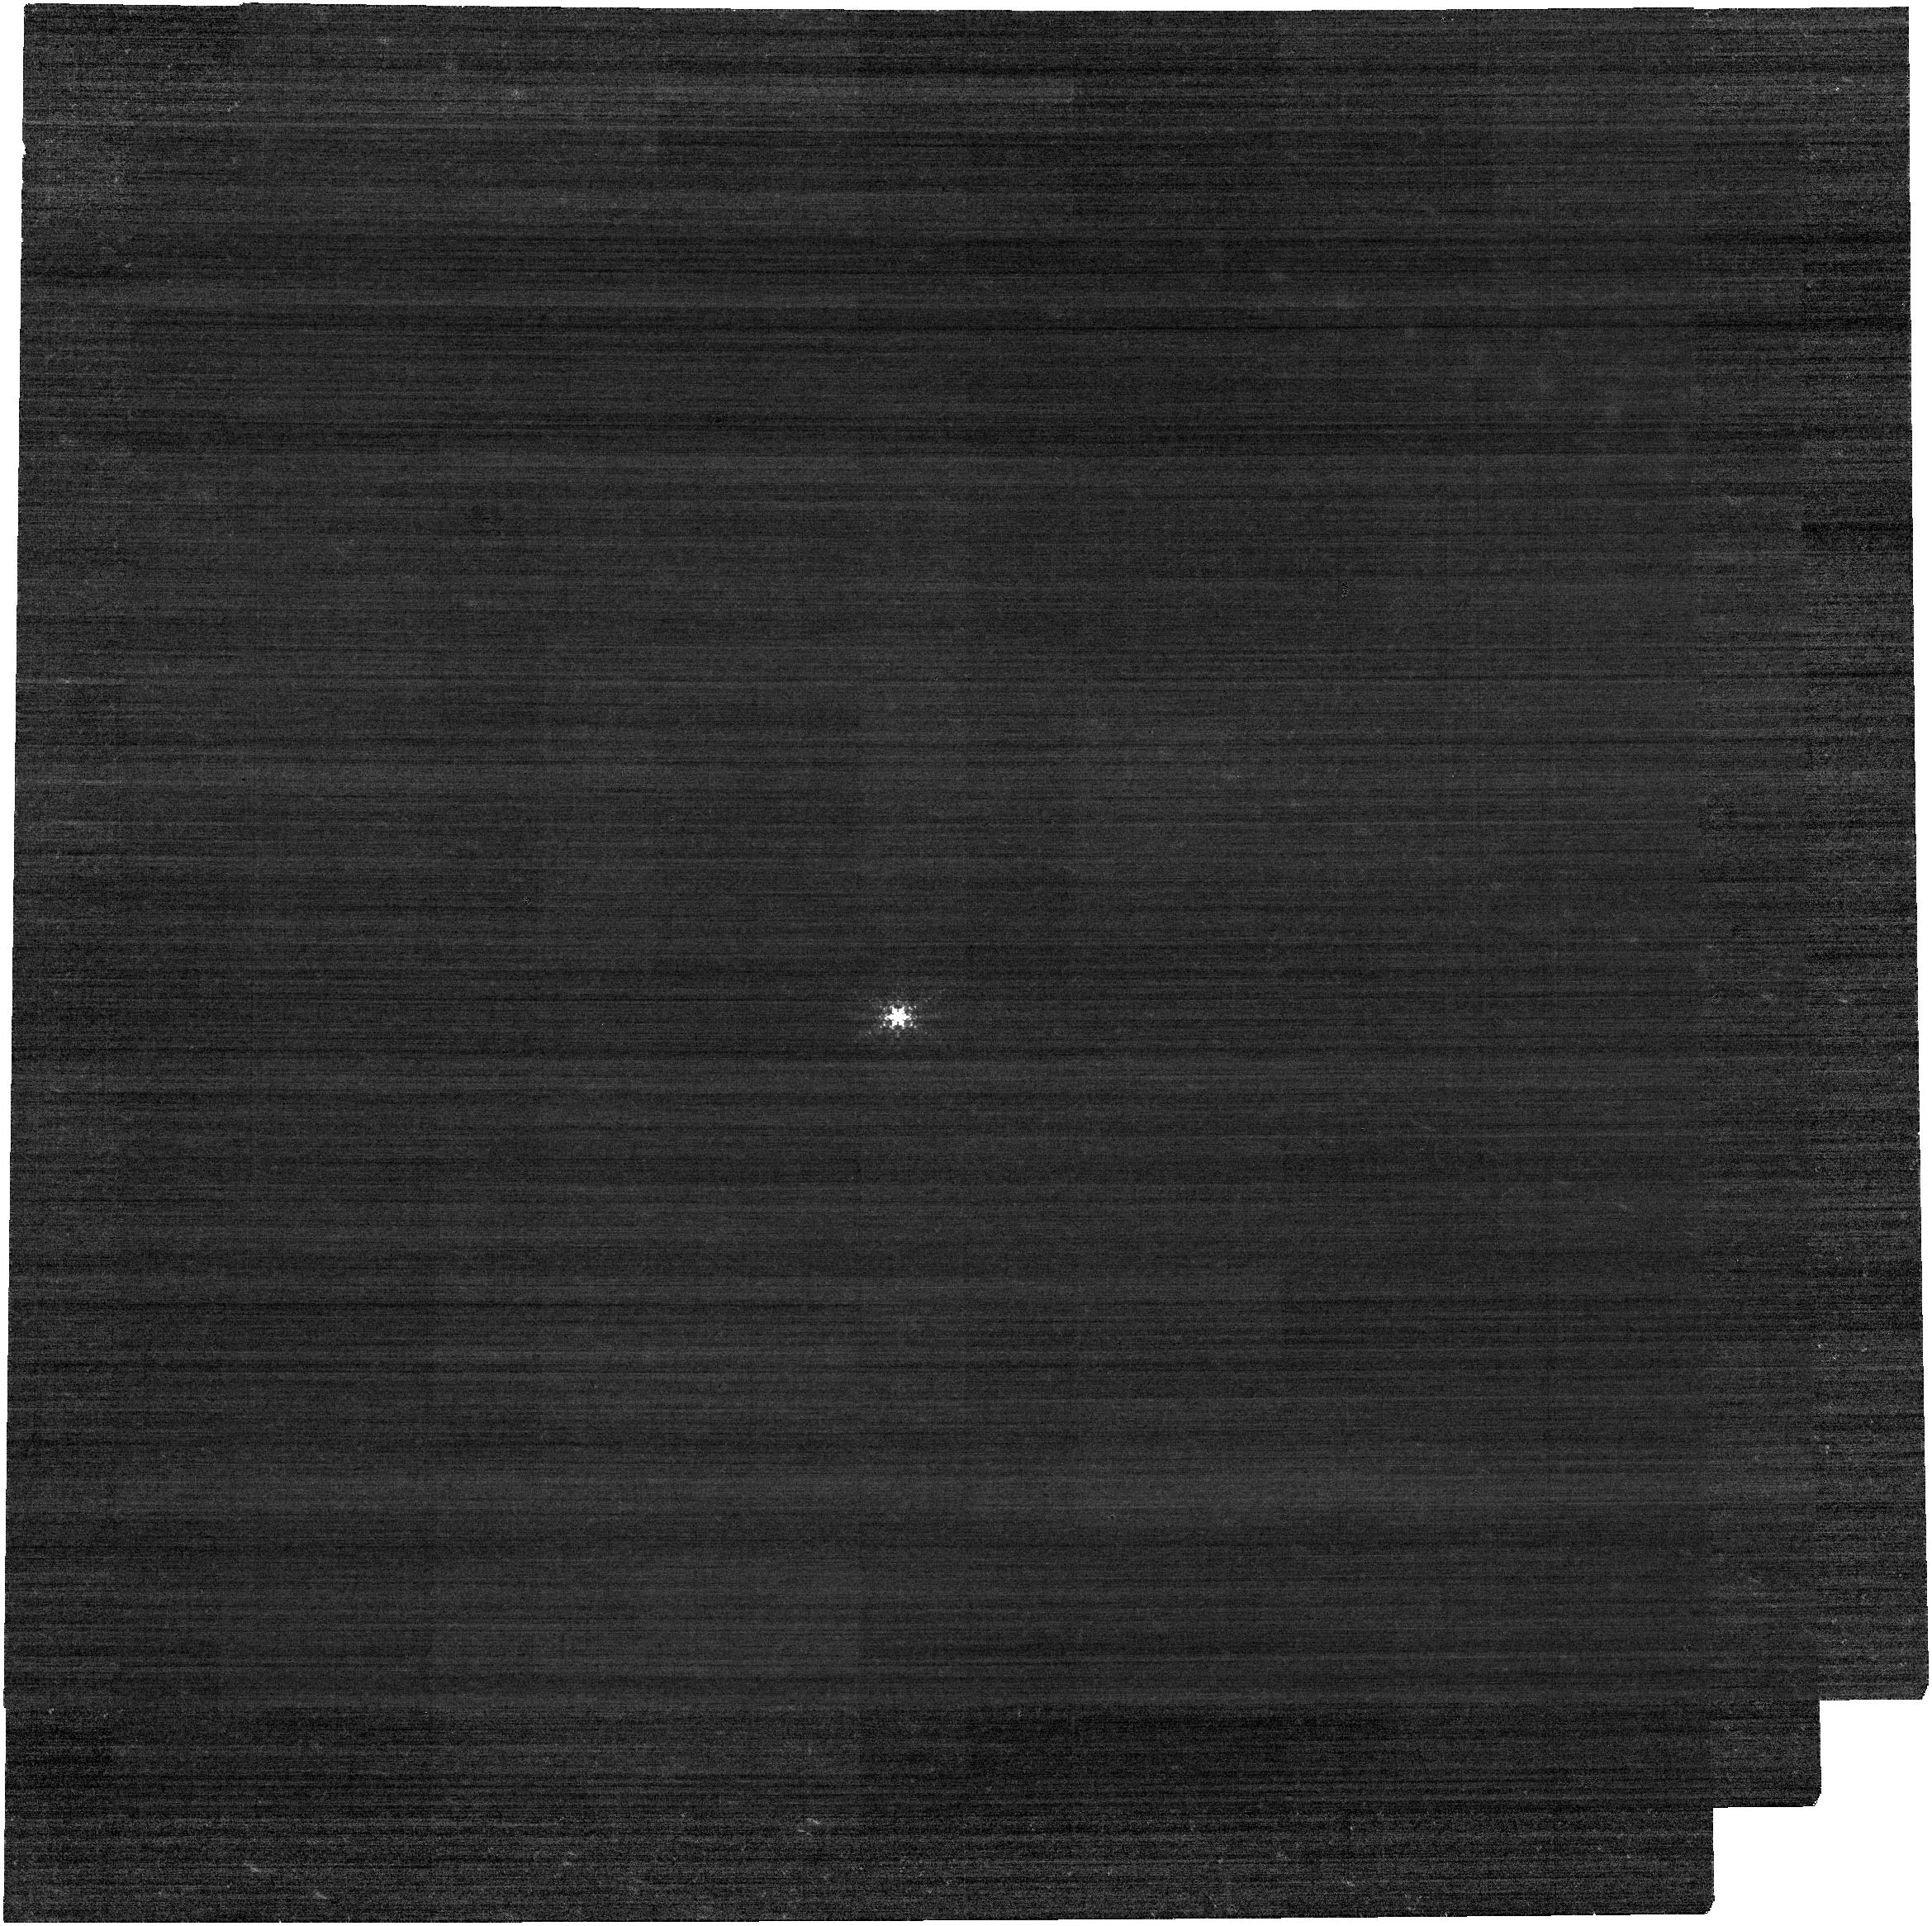
Target: STEARNS
Instrument: NIRCAM
Filter: F444W+F405N
Exposure: 11 min
Observation ID: jw01021-o003_t006_nircam_f405n-f444w

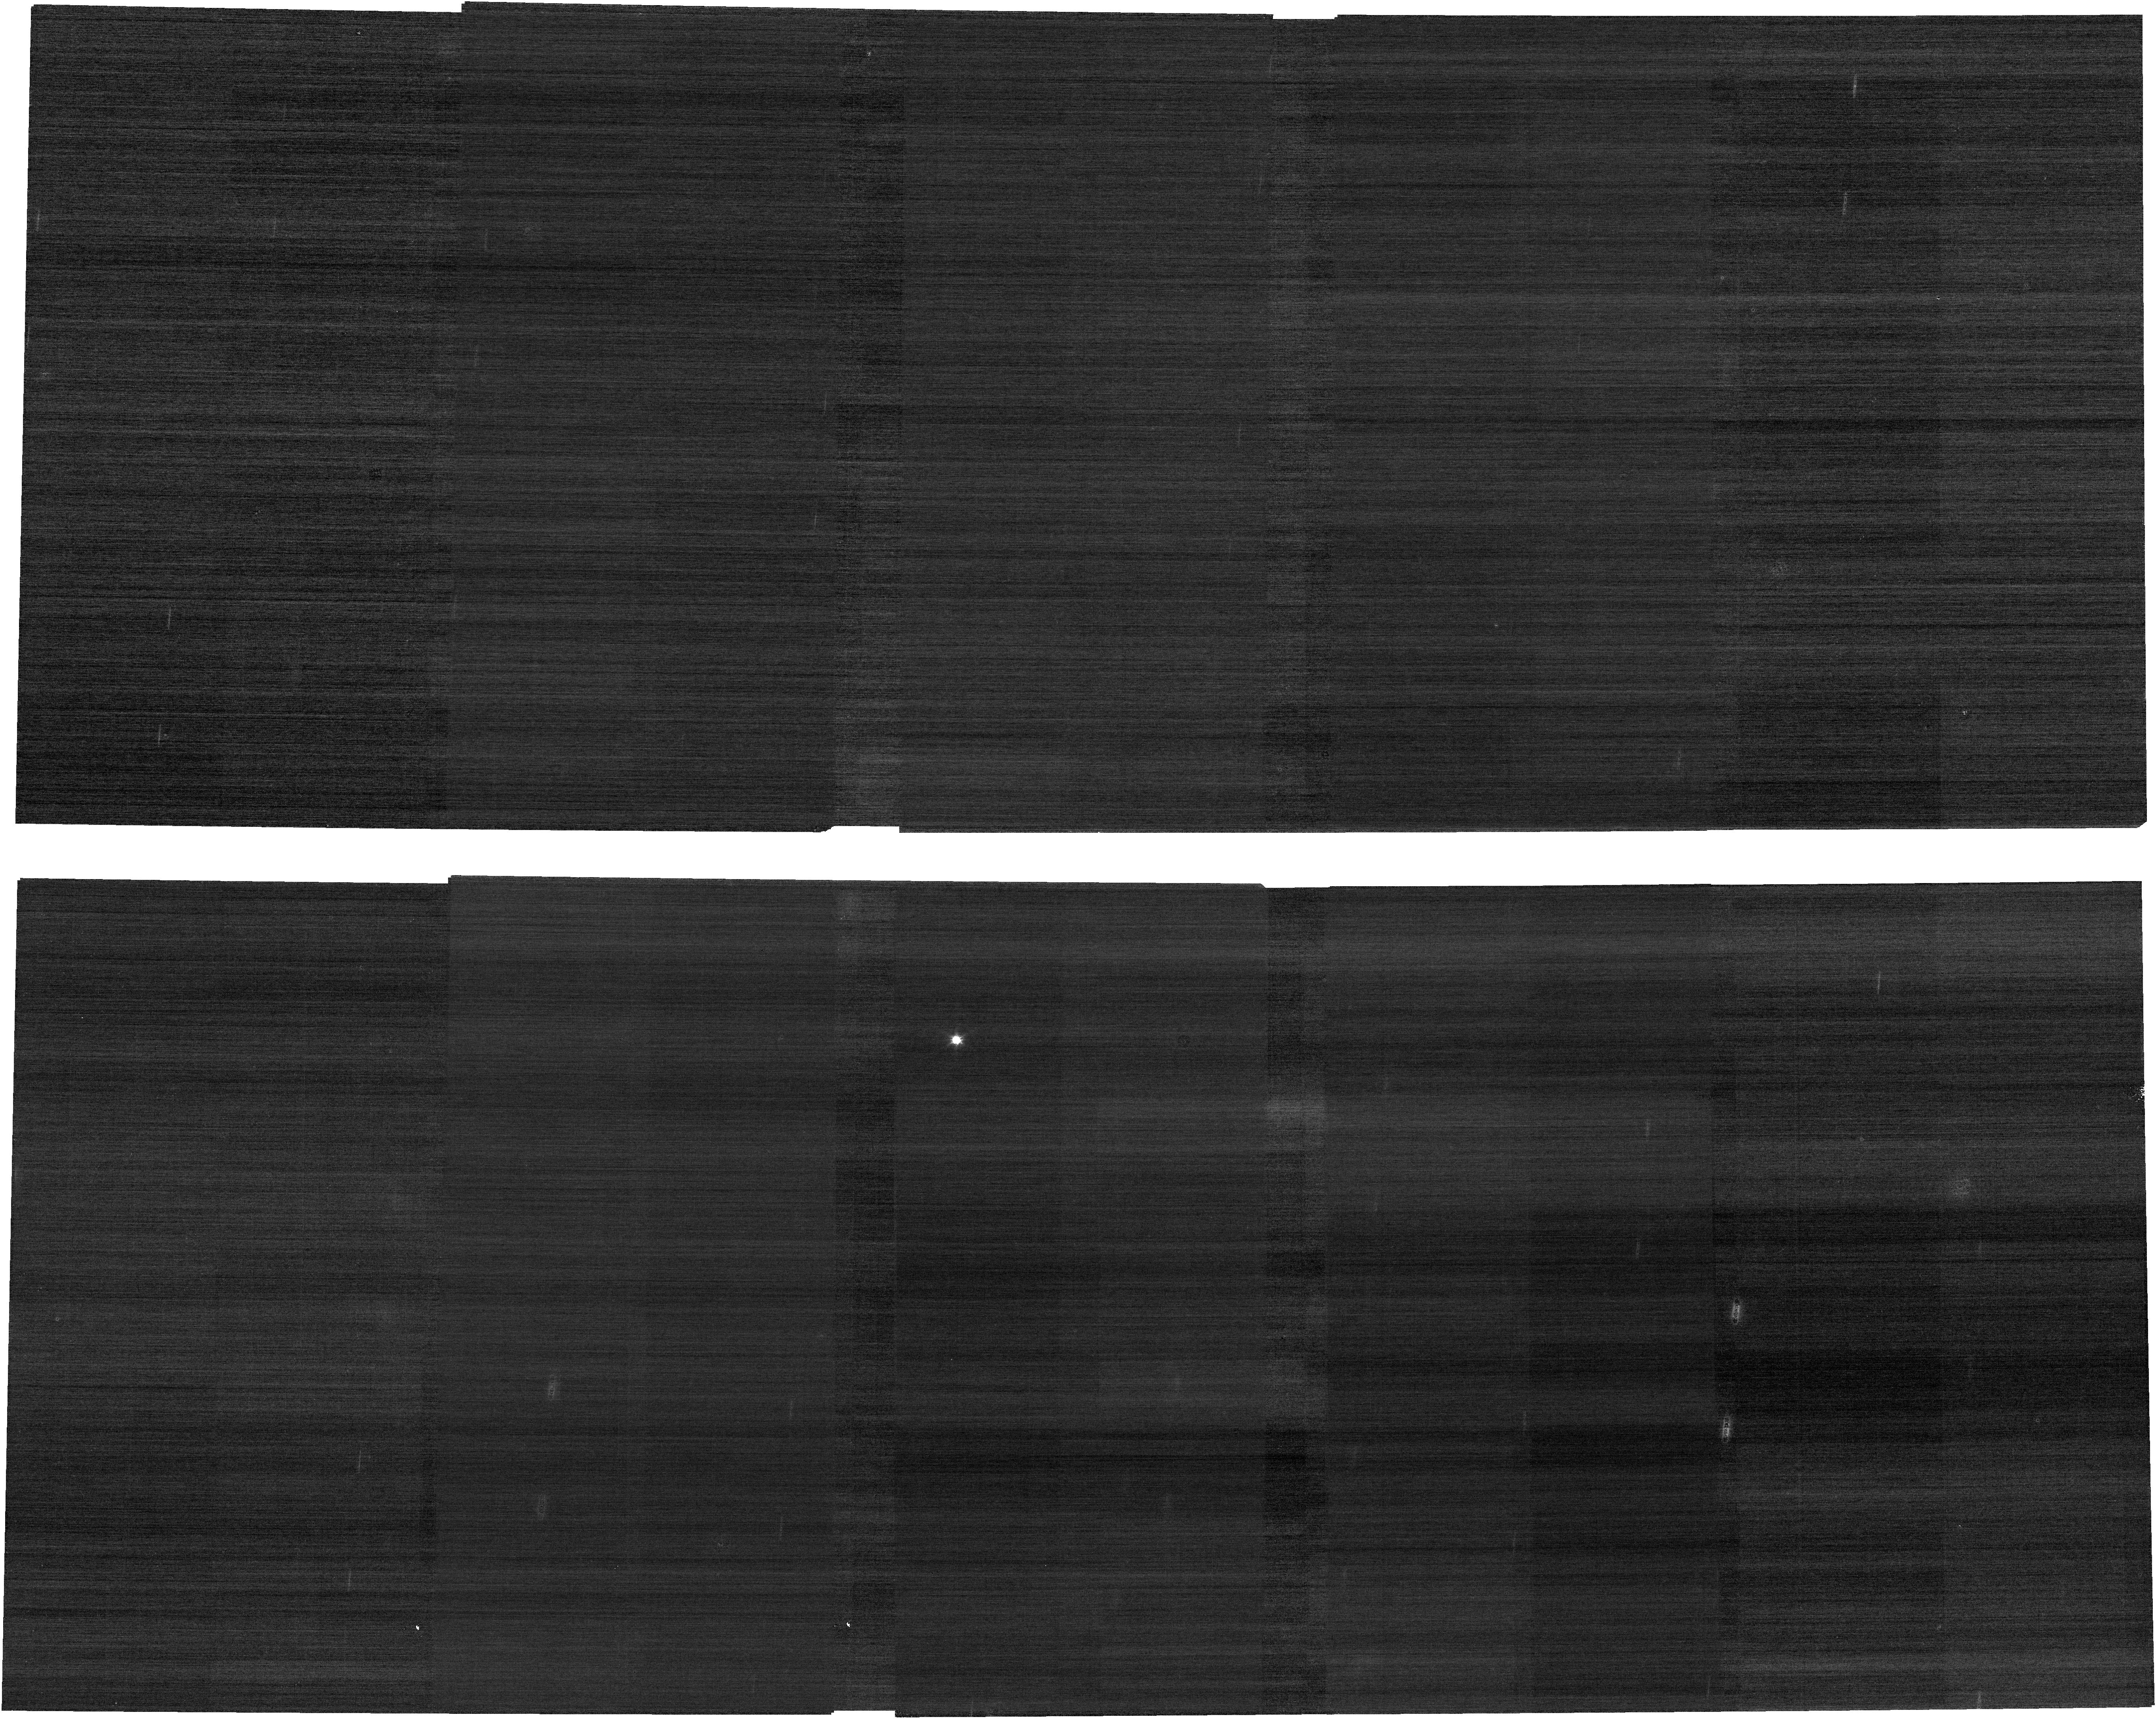
Target: WILSON-HARRINGTON
Instrument: NIRCAM
Filter: F070W
Exposure: 4 min
Observation ID: jw01021-o016_t014_nircam_clear-f070w

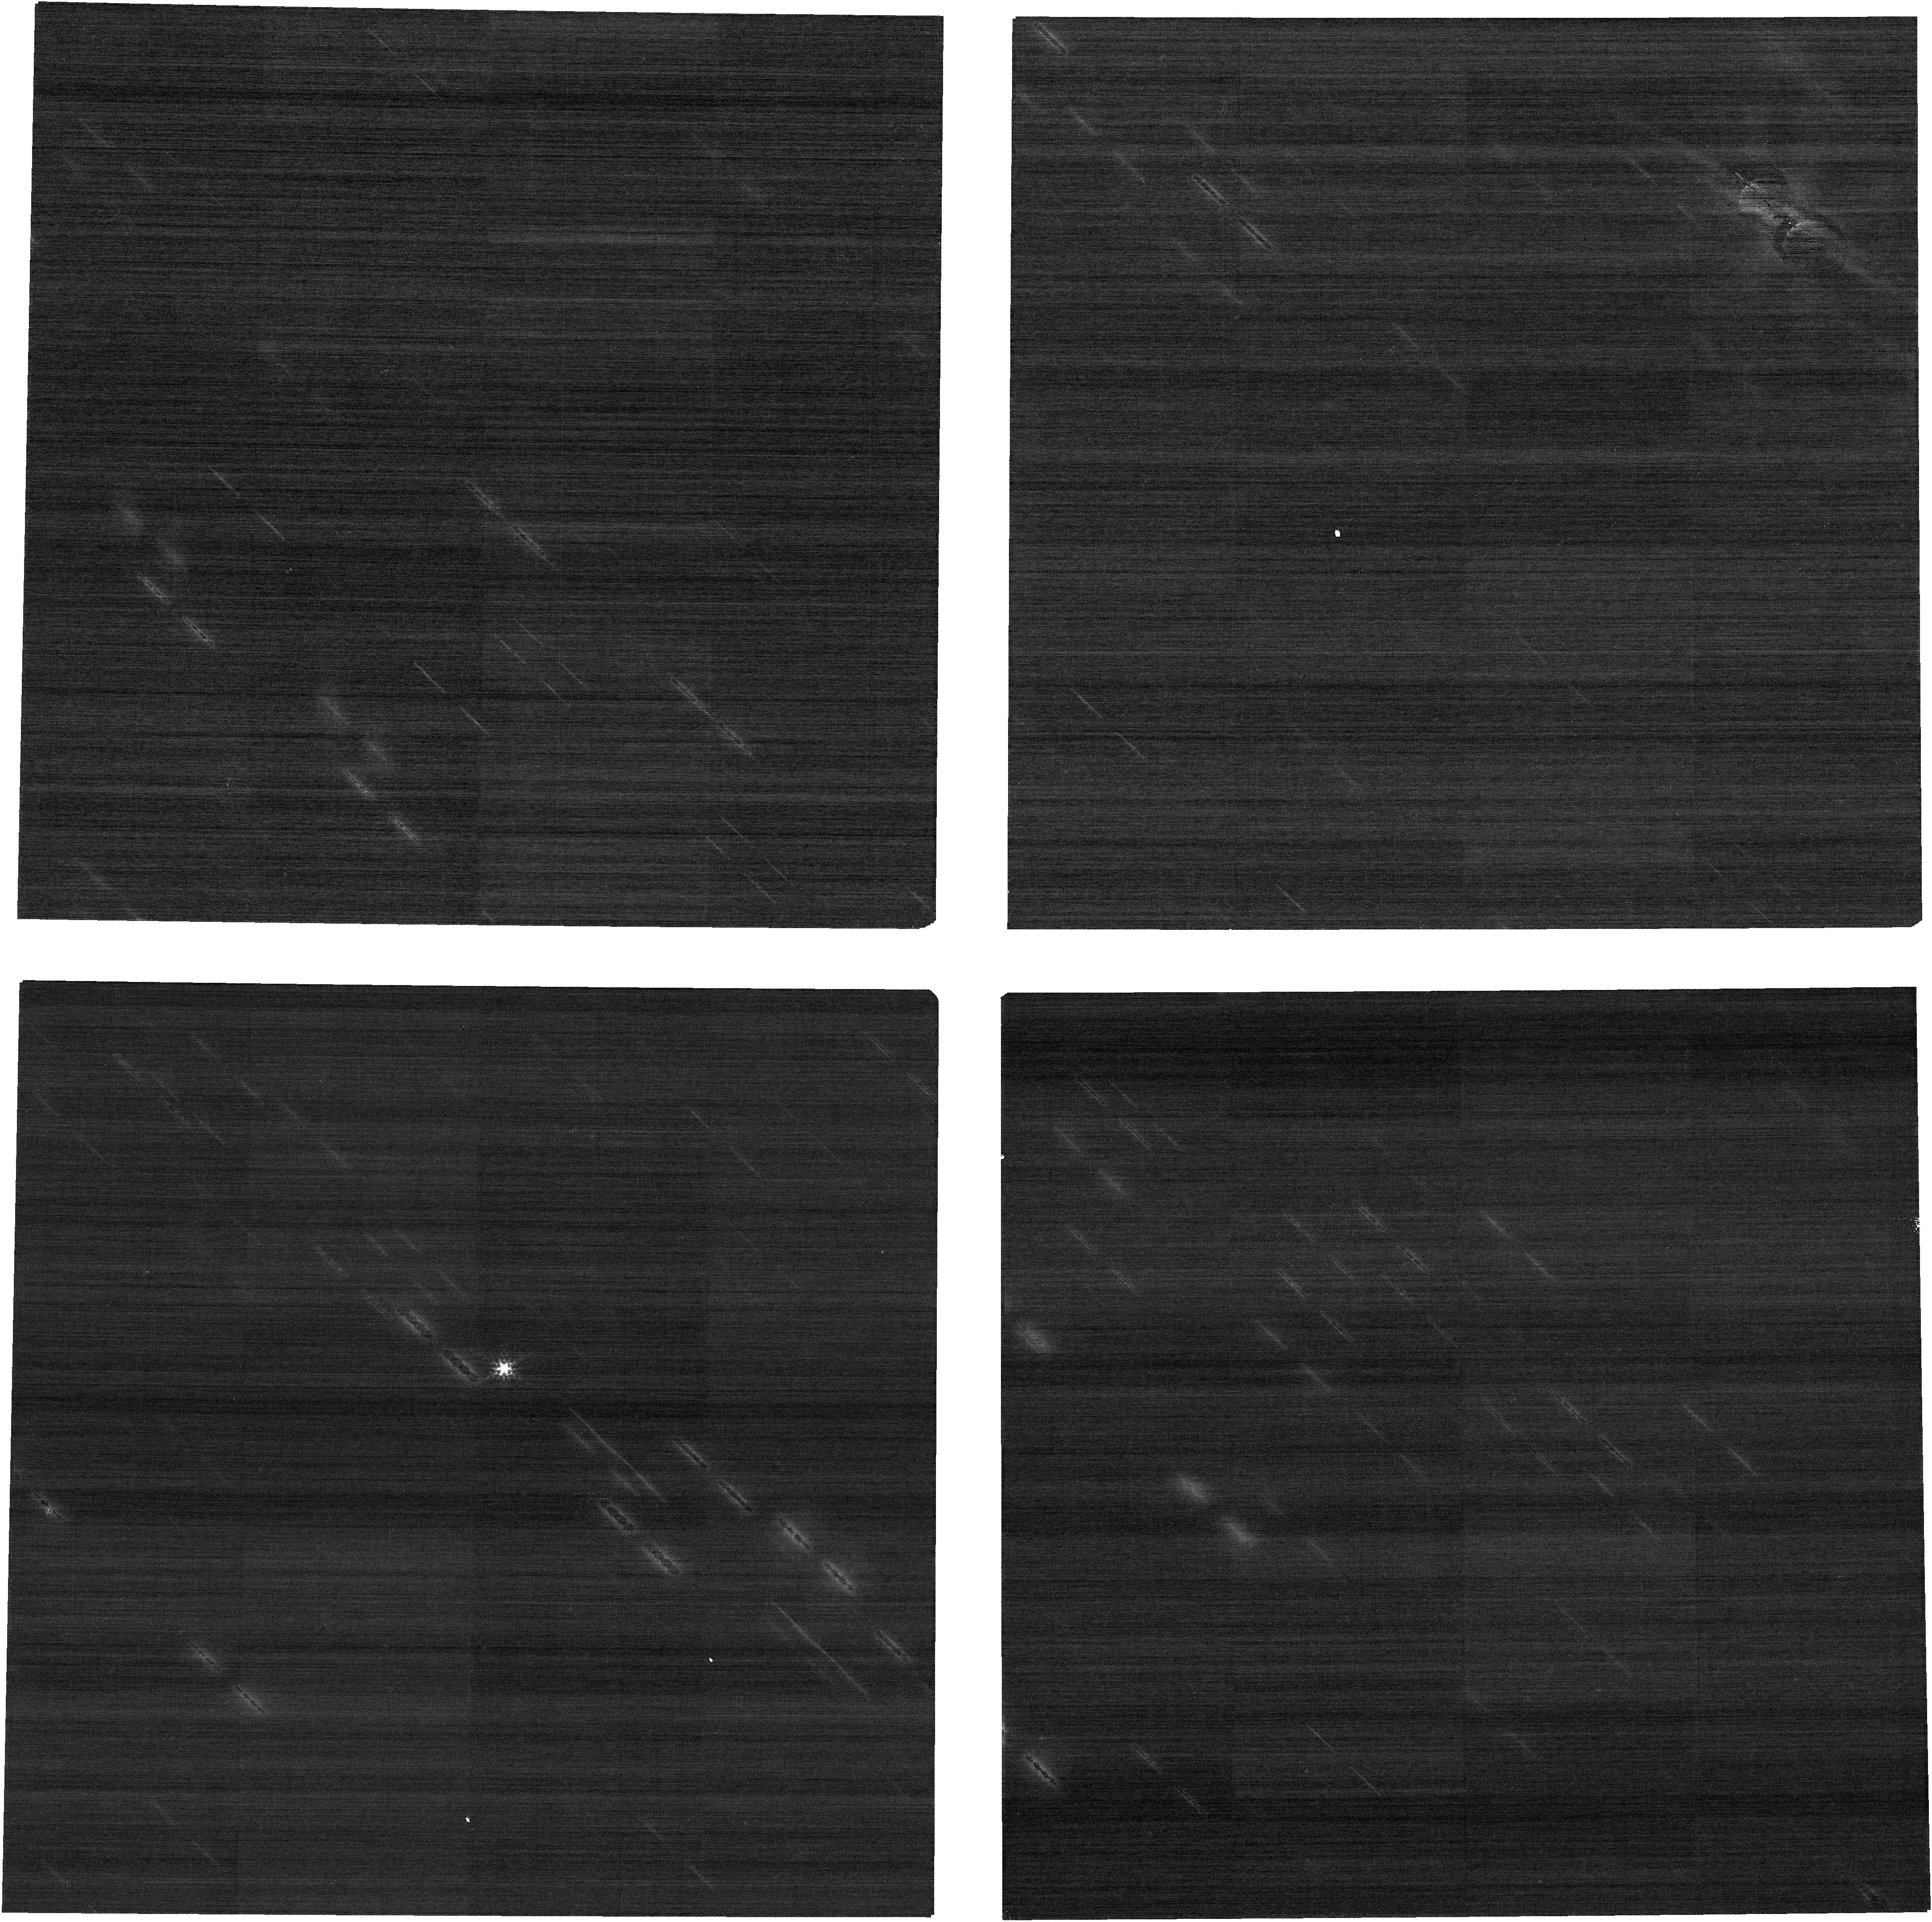
Target: 2004JX20
Instrument: NIRCAM
Filter: F210M
Exposure: 4 min
Observation ID: jw01021-o007_t013_nircam_clear-f210m

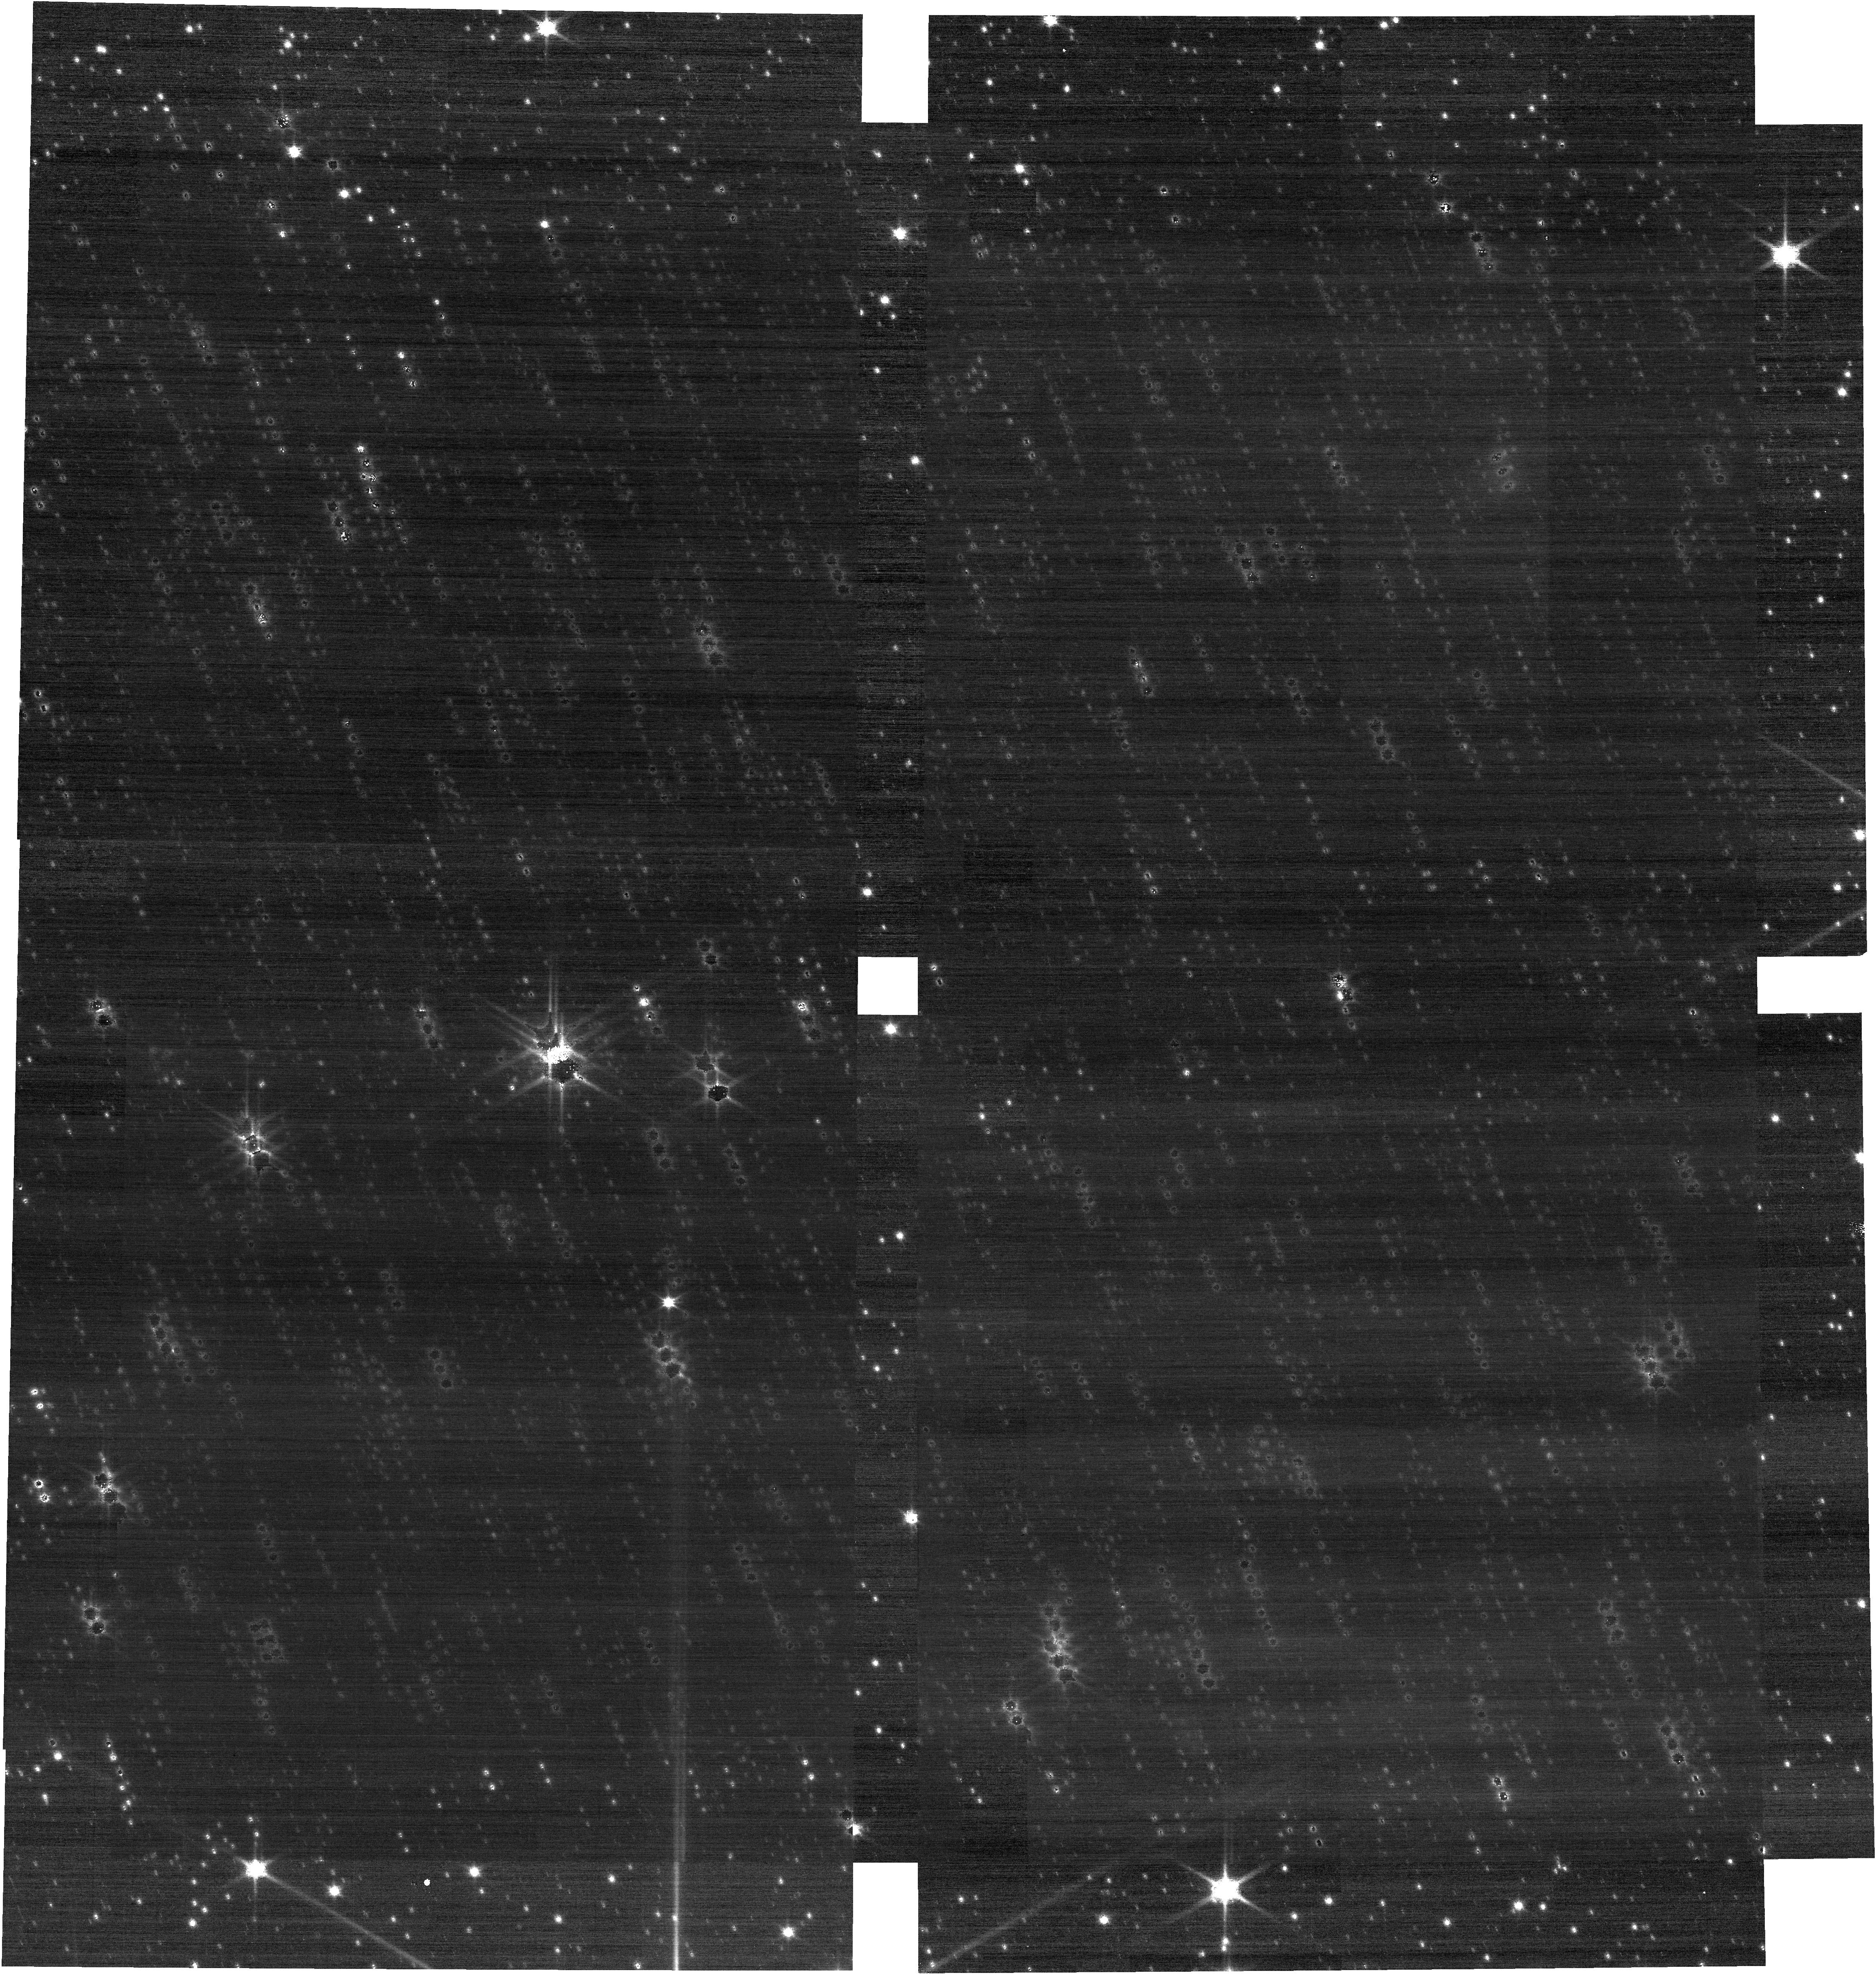
Target: TENZING
Instrument: NIRCAM
Filter: F070W
Exposure: 3 min
Observation ID: jw01021-o002_t005_nircam_clear-f070w

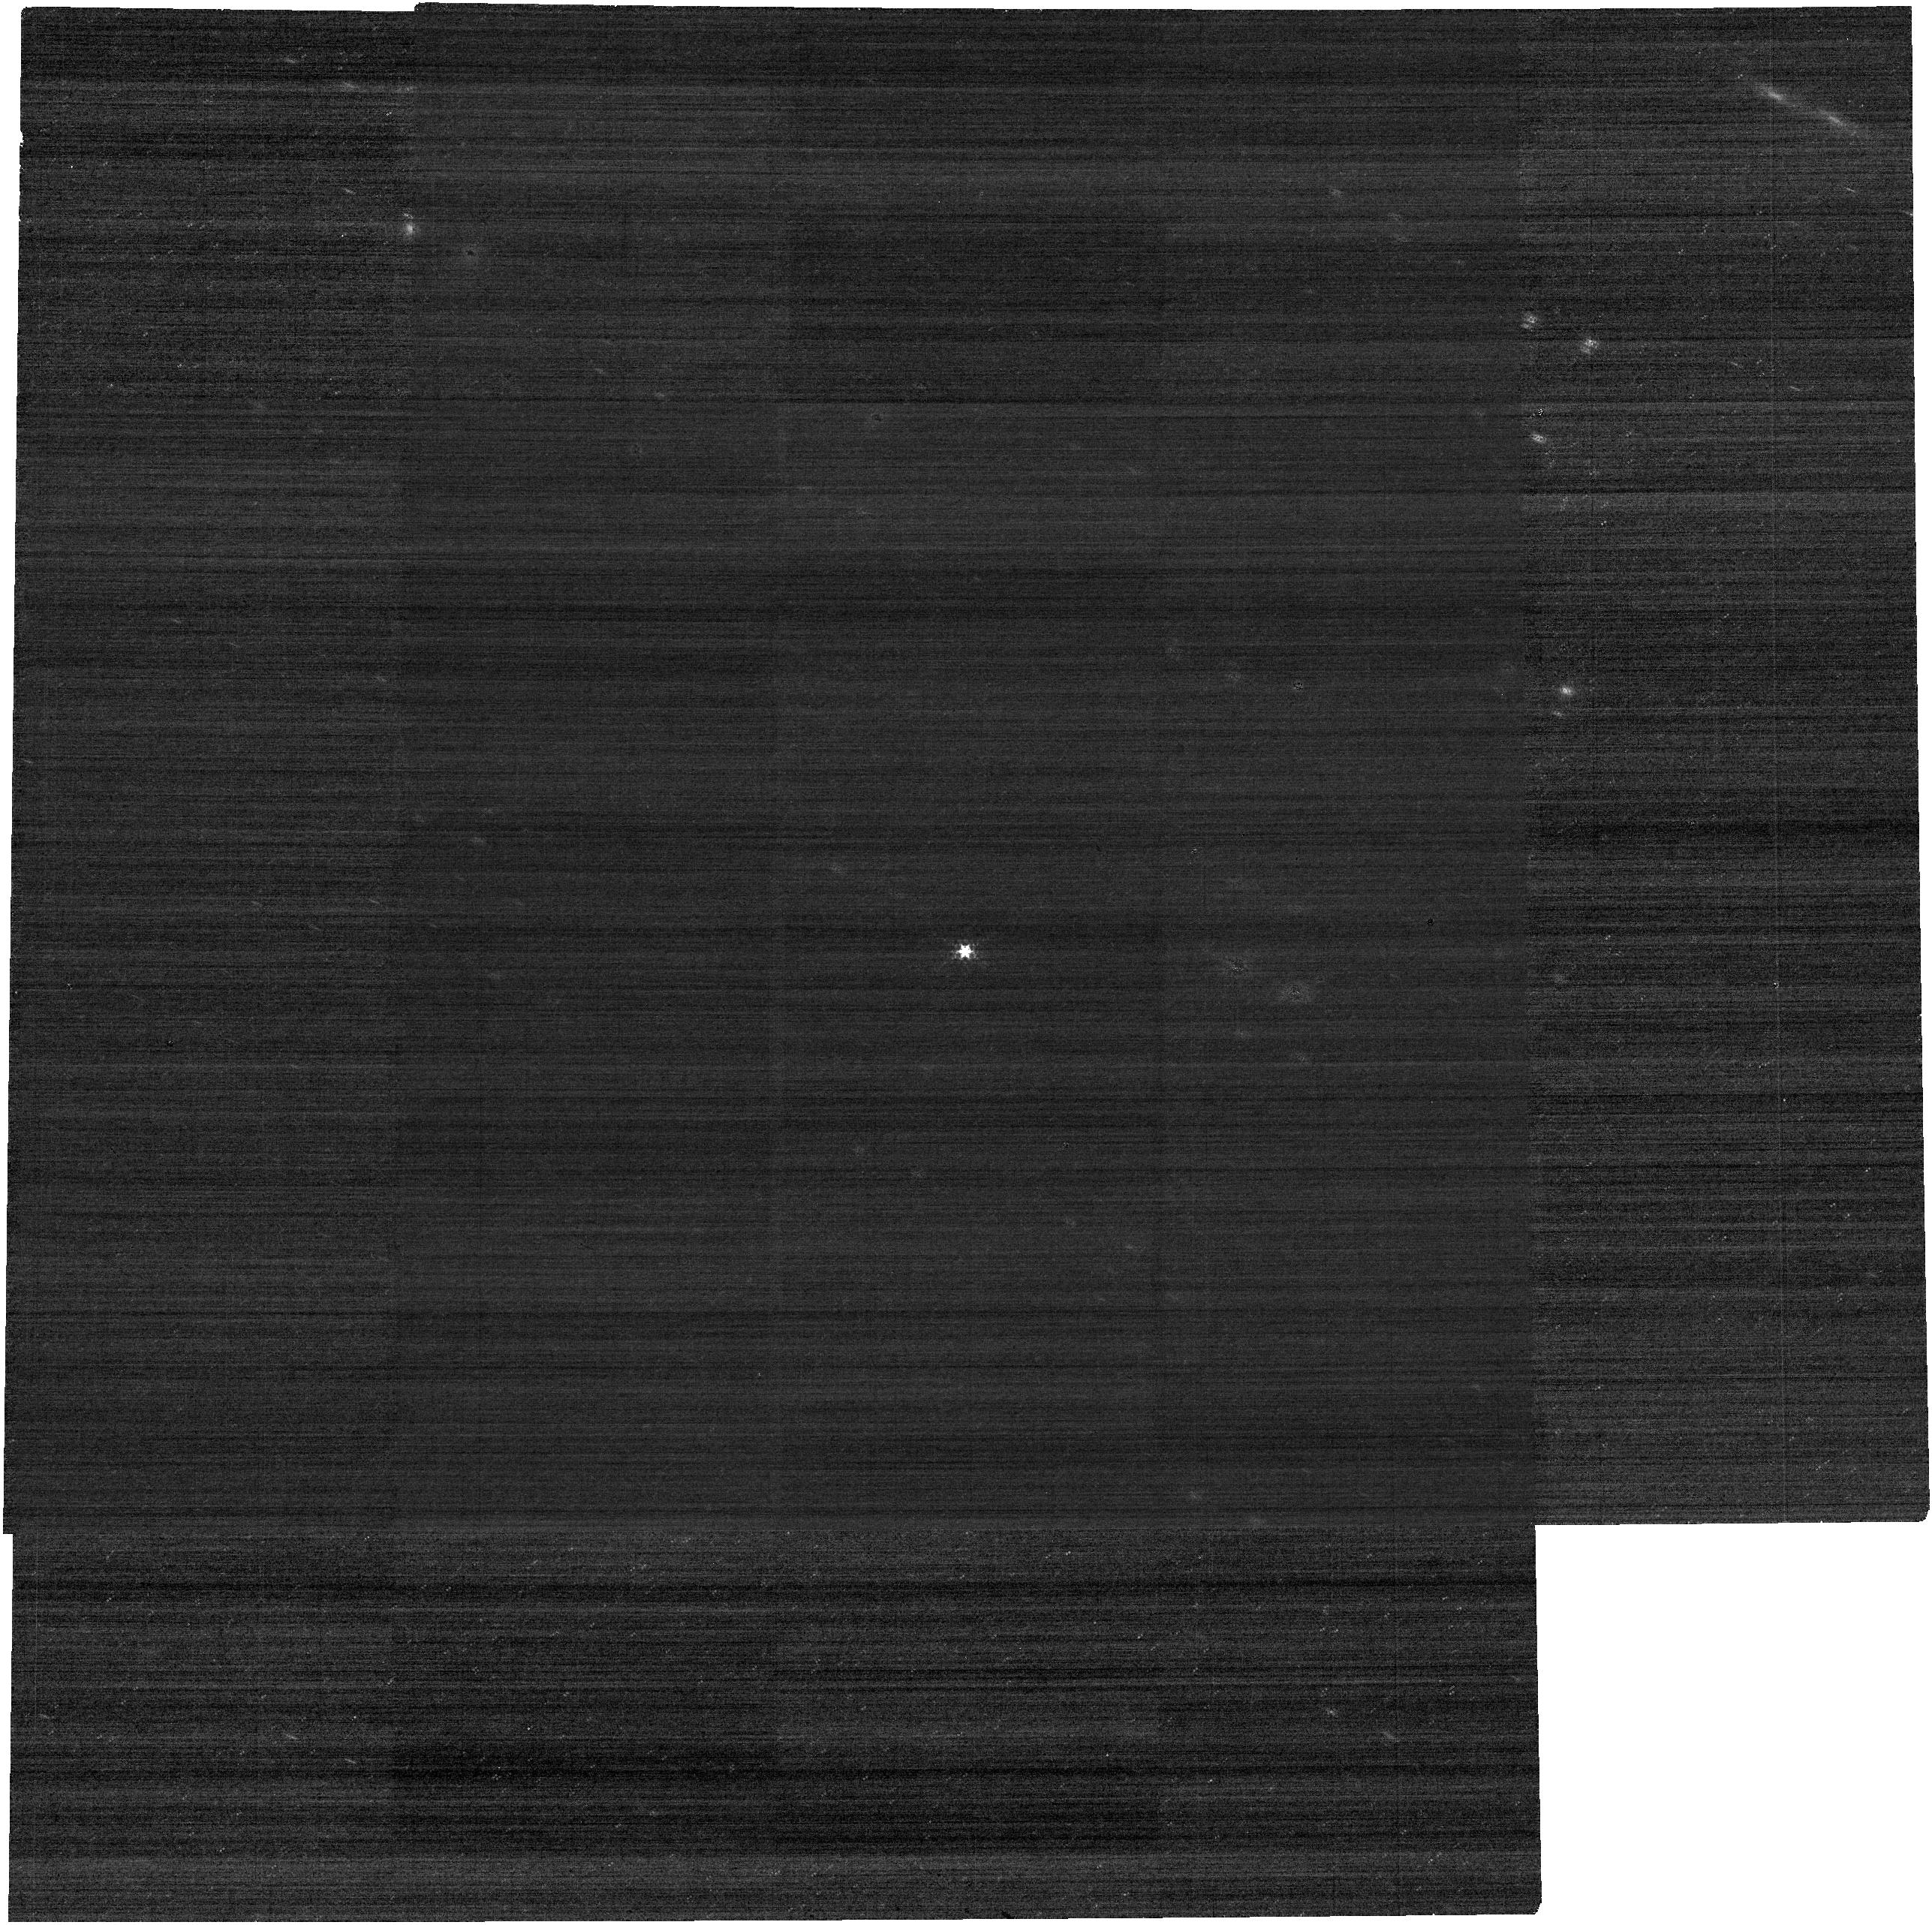
Target: STEARNS
Instrument: NIRCAM
Filter: F322W2+F323N
Exposure: 5 min
Observation ID: jw01021-o004_t006_nircam_f322w2-f323n

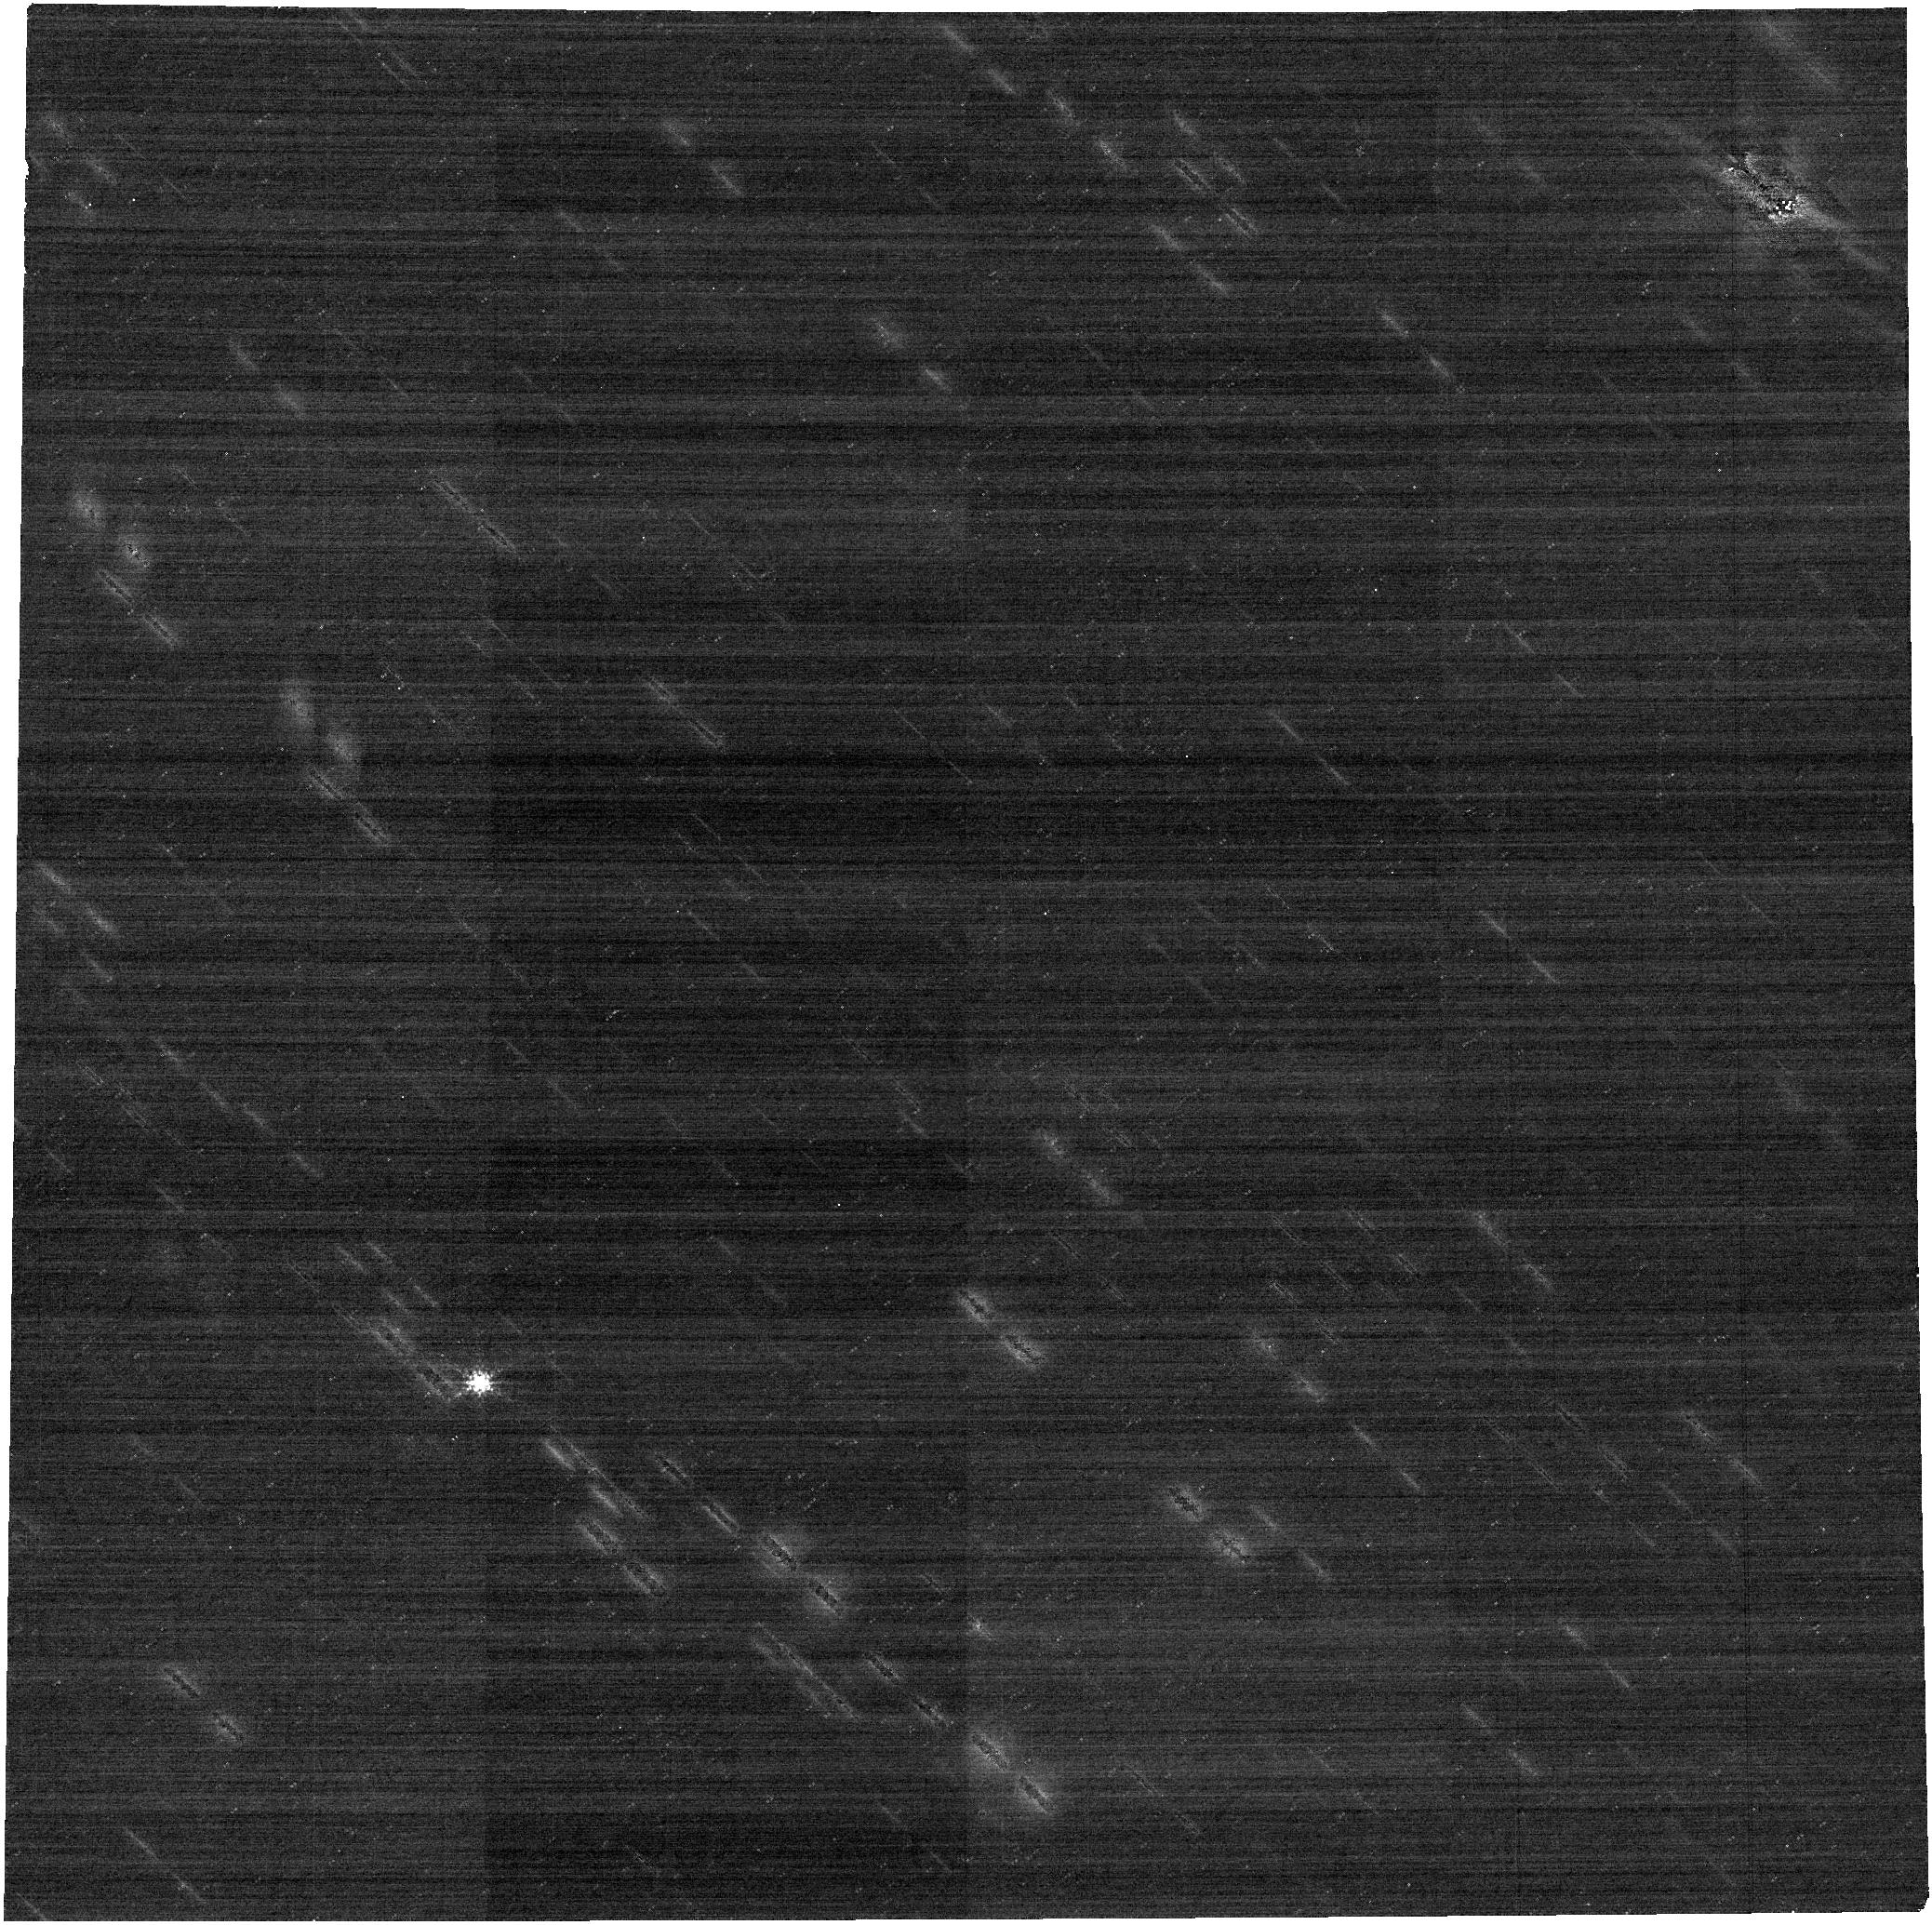
Target: 2004JX20
Instrument: NIRCAM
Filter: F250M
Exposure: 4 min
Observation ID: jw01021-o007_t013_nircam_clear-f250m

CAR FGS-015: Moving Target Test with NIRCam and NIRISS (PI: Stansberry, John A.)

Two solar system objects will be imaged using NIRCam and NIRISS to demonstrate the ability of the observatory to point at and track moving targets at or below the 30 mas/s limit while dithering, mosaicking, and exectuting target acquisition, and of the ground-system to handle the resulting data correctly. The Offset Special Requirements is also tested, as it is needed to support the 'background target' concept. These observations will also demonstrate that the planning and scheduling system is operating correctly for moving targets. The targets for the first 5 observations will be chosen to have apparent rates of motion near of 3 - 8 mas/sec and 20 - 30 mas/sec. A combination of dithers and mosaic offsets are exercised, with different aspects of that done for each of the targets, and the single NIRISS AMI observation is executed on the slower target. If those observations are successful, a 6th and a 7th observation may optionally test the ability of JWST to track at rates higher than the 30 mas/sec speed limit: 45 mas/s and 60 mas/s, respectively. Approval from "higher authority" is needed before executing these observations. PLACEHOLDER TARGETS: The proposal currently uses Sedna, Chariklo, Hektor, Daphne, and Phaethon as placeholders for the slow, medium, fast, very fast, and ultra fast targets, respectively. When scheduling needs to occur, these should be replaced with point-source targets (asteroids) with the correct rates for the scheduling window, and with magnitudes that will deliver good SNR in individual integration ramps (Kmag ~ 16-17). Such targets will be selected using the small body database developed by B. Holler.